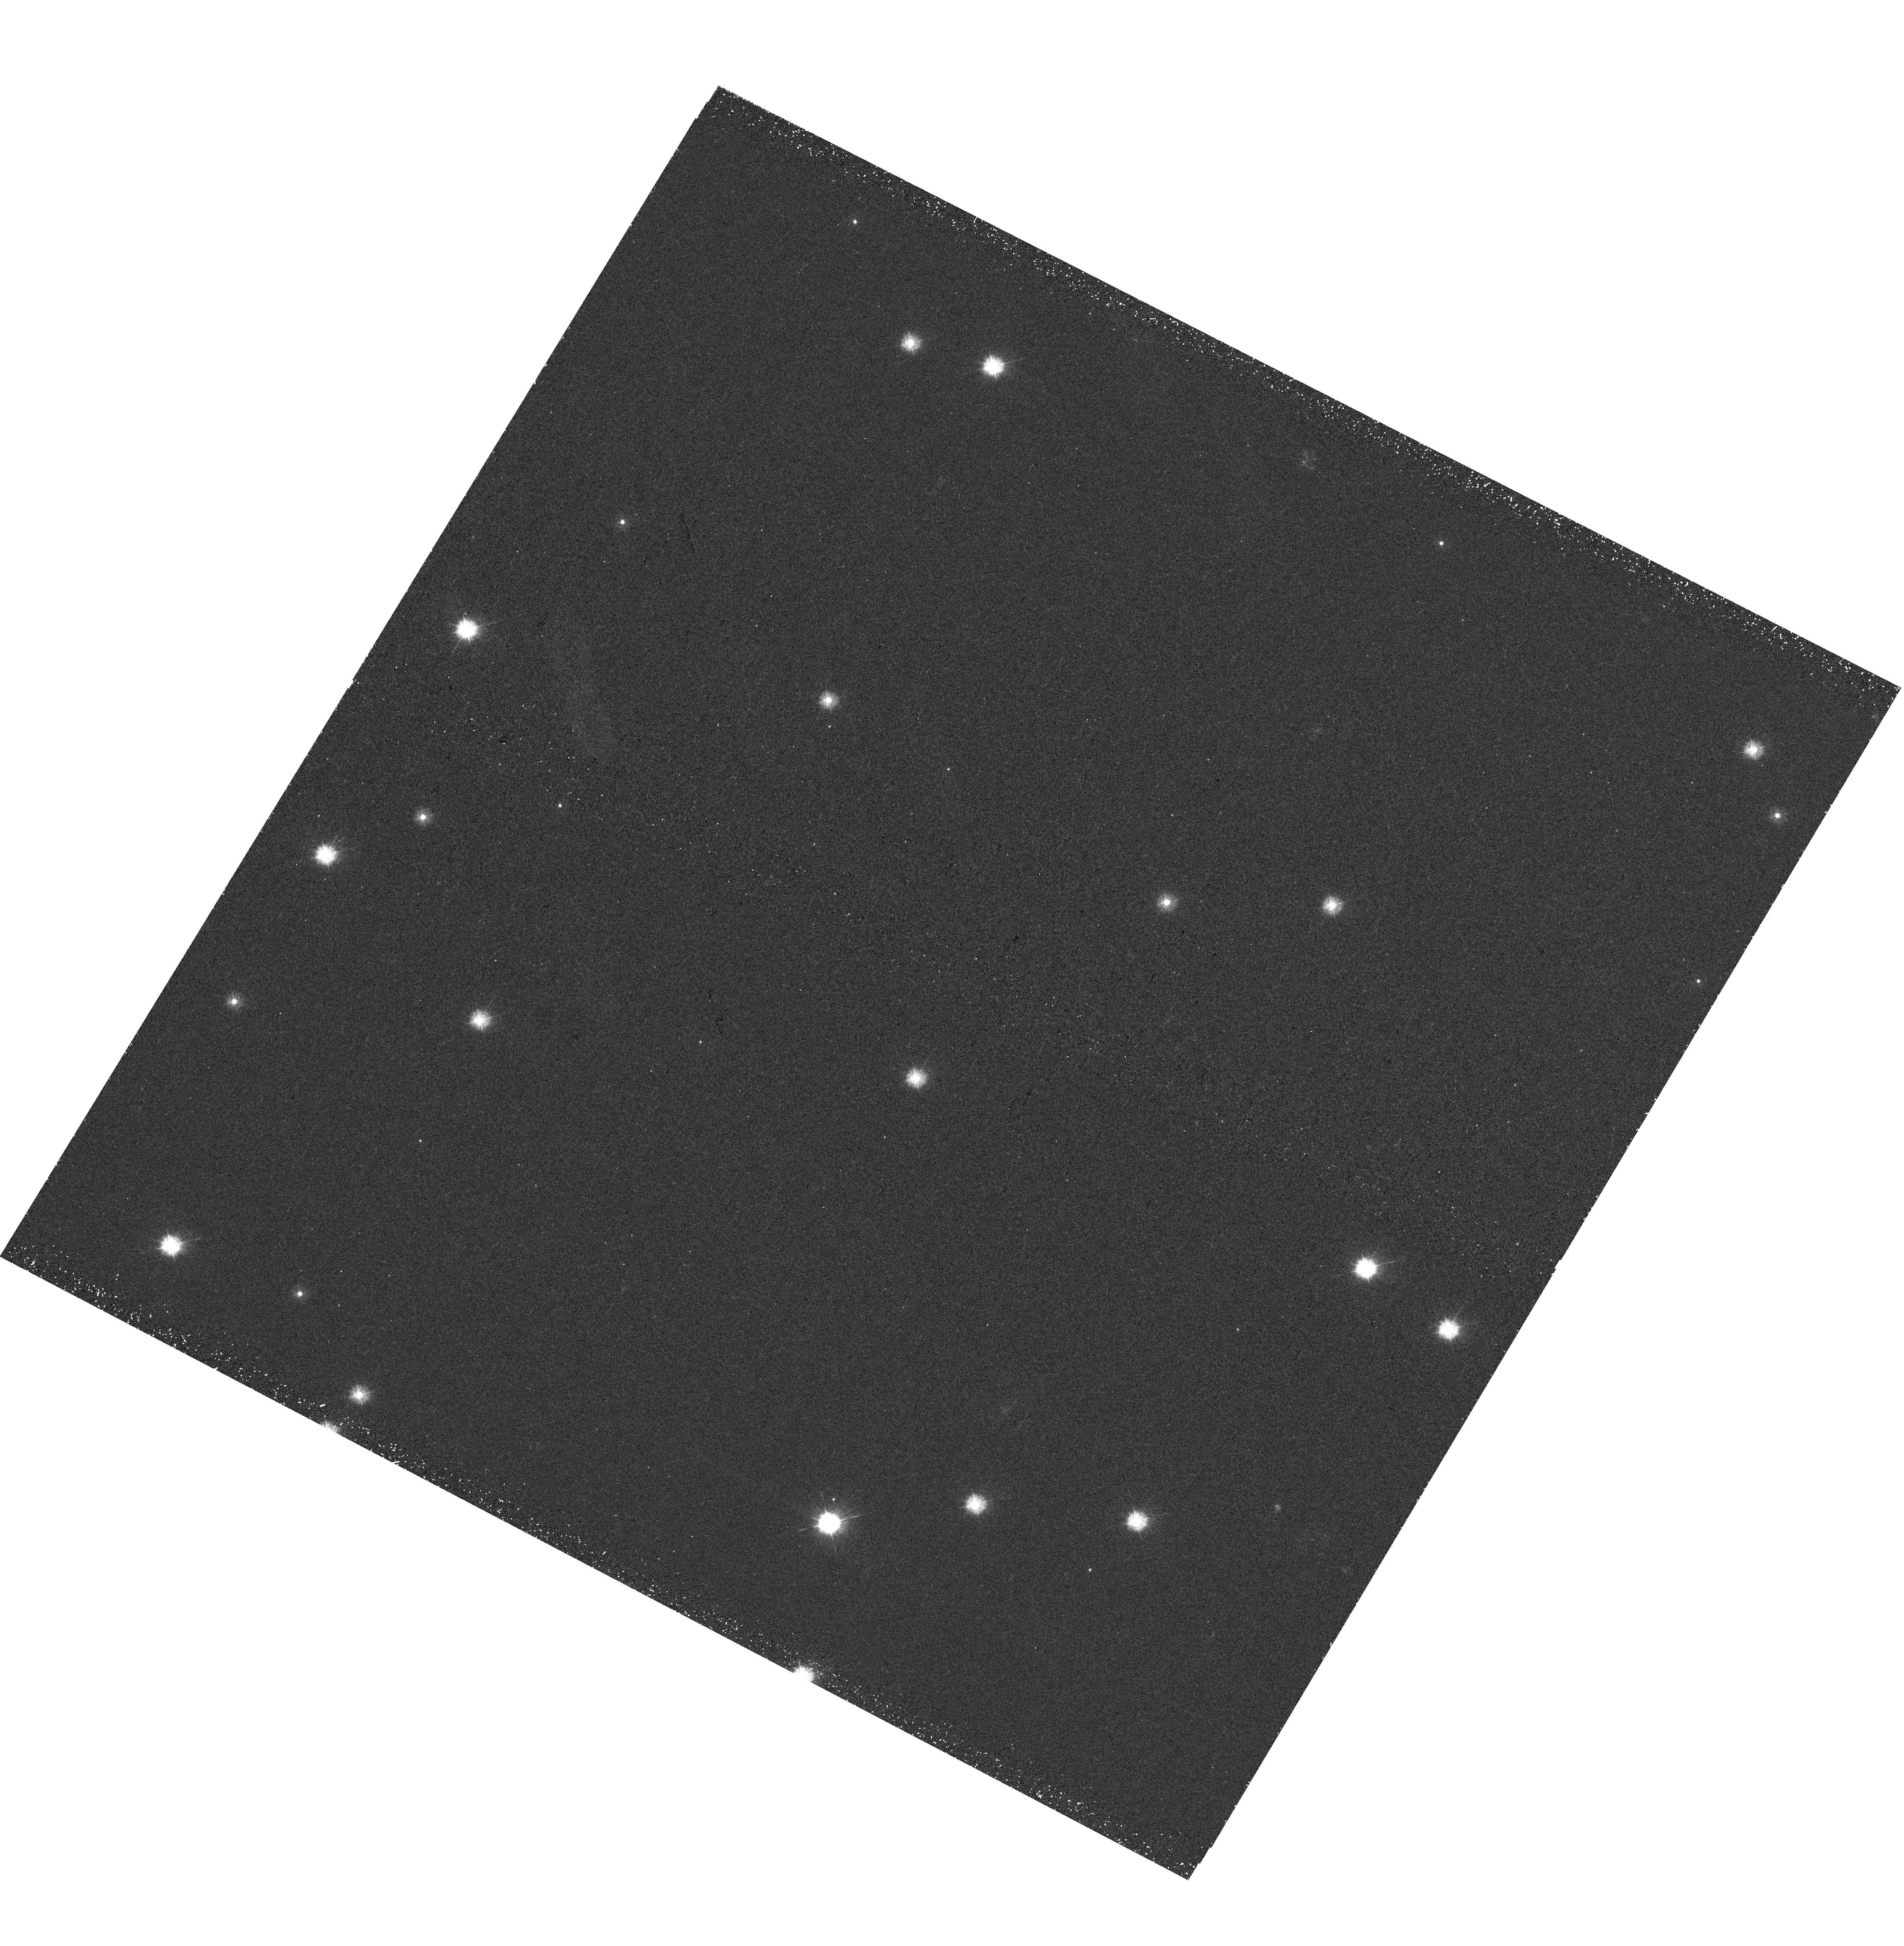
Target: NGC2682-085119+114816. Instrument: WFC3/UVIS. Filter: F275W. Exposure: 41 min. Observation ID: hst_16244_09_wfc3_uvis_f275w_iees09

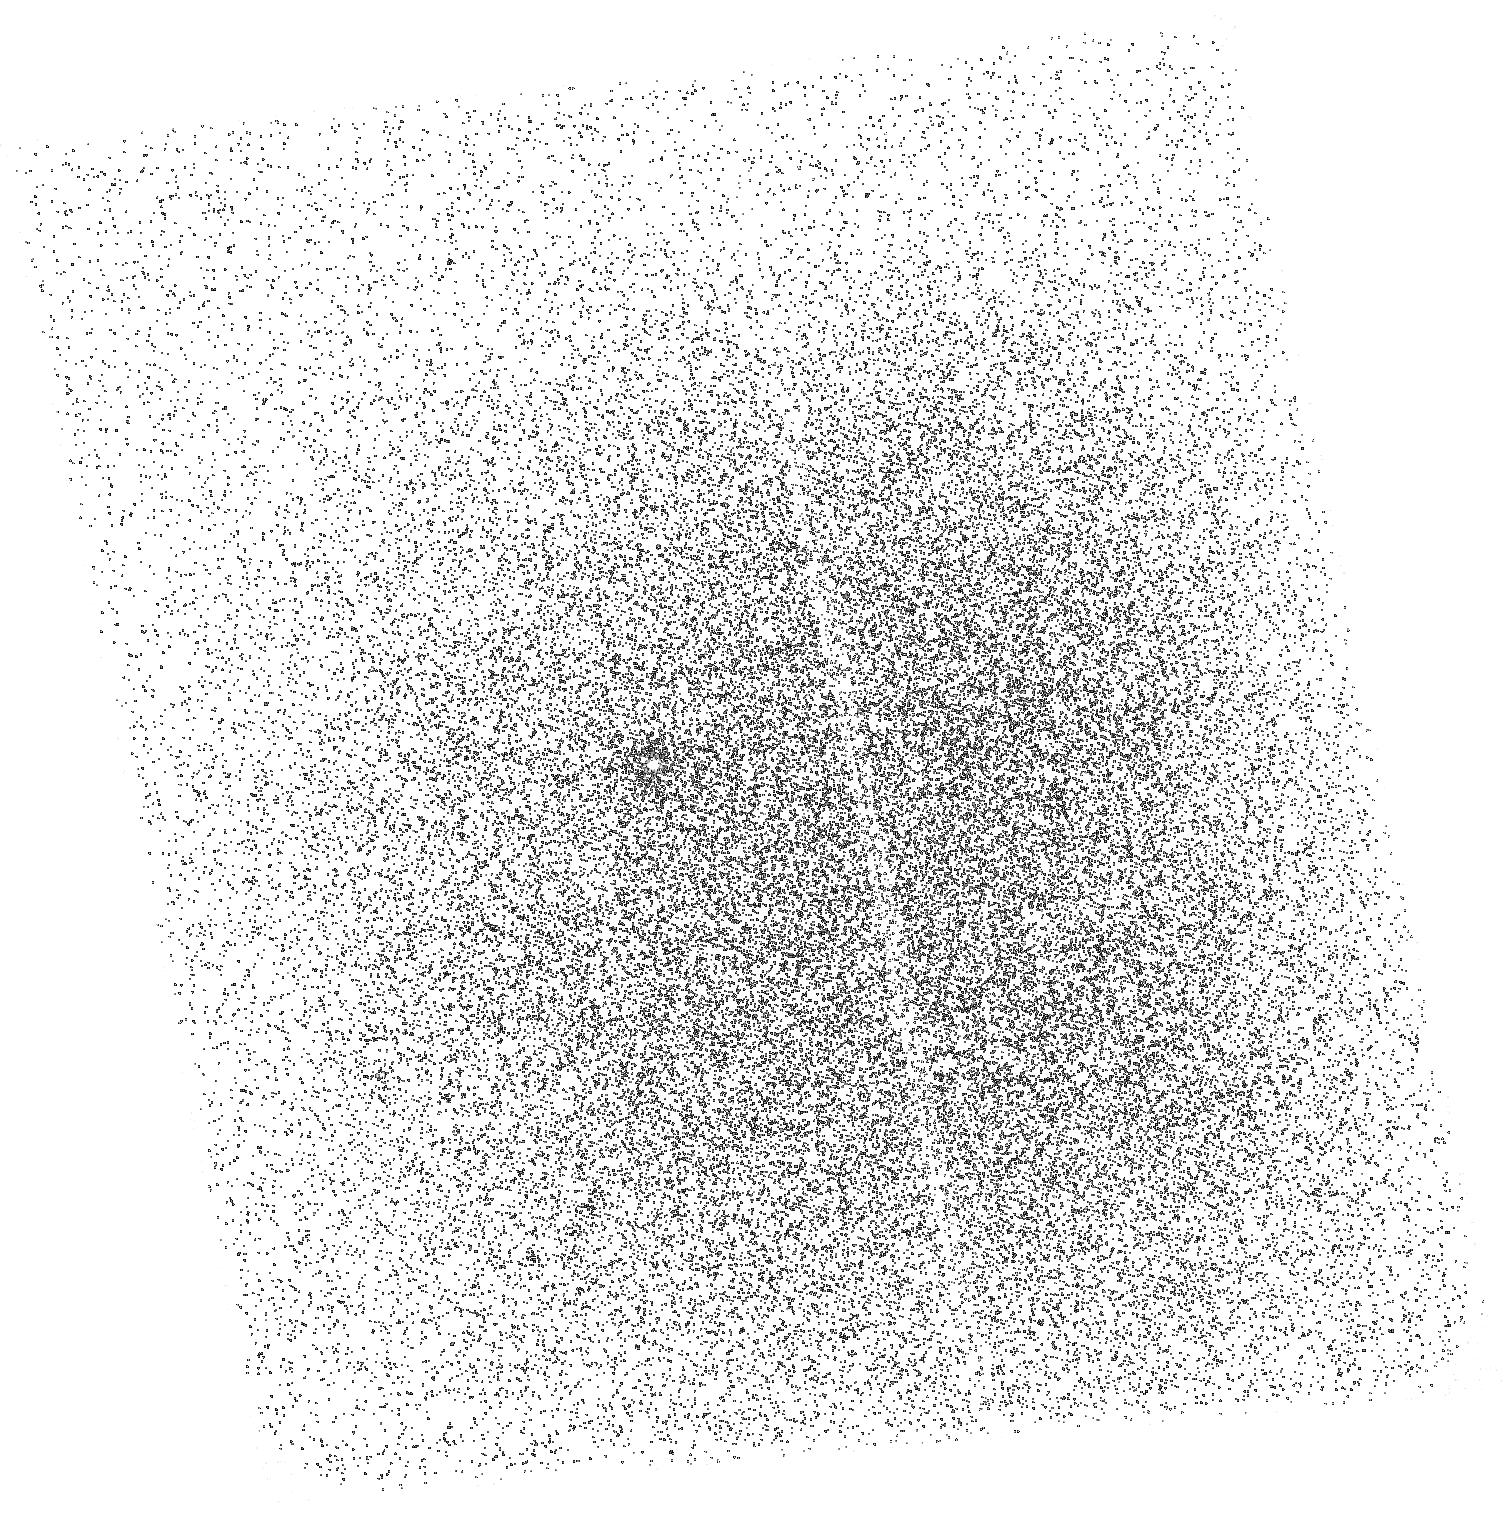
Target: NGC2682-WOCS11006. Instrument: ACS/SBC. Filter: F165LP. Exposure: 20 min. Observation ID: hst_16244_08_acs_sbc_f165lp_jees08

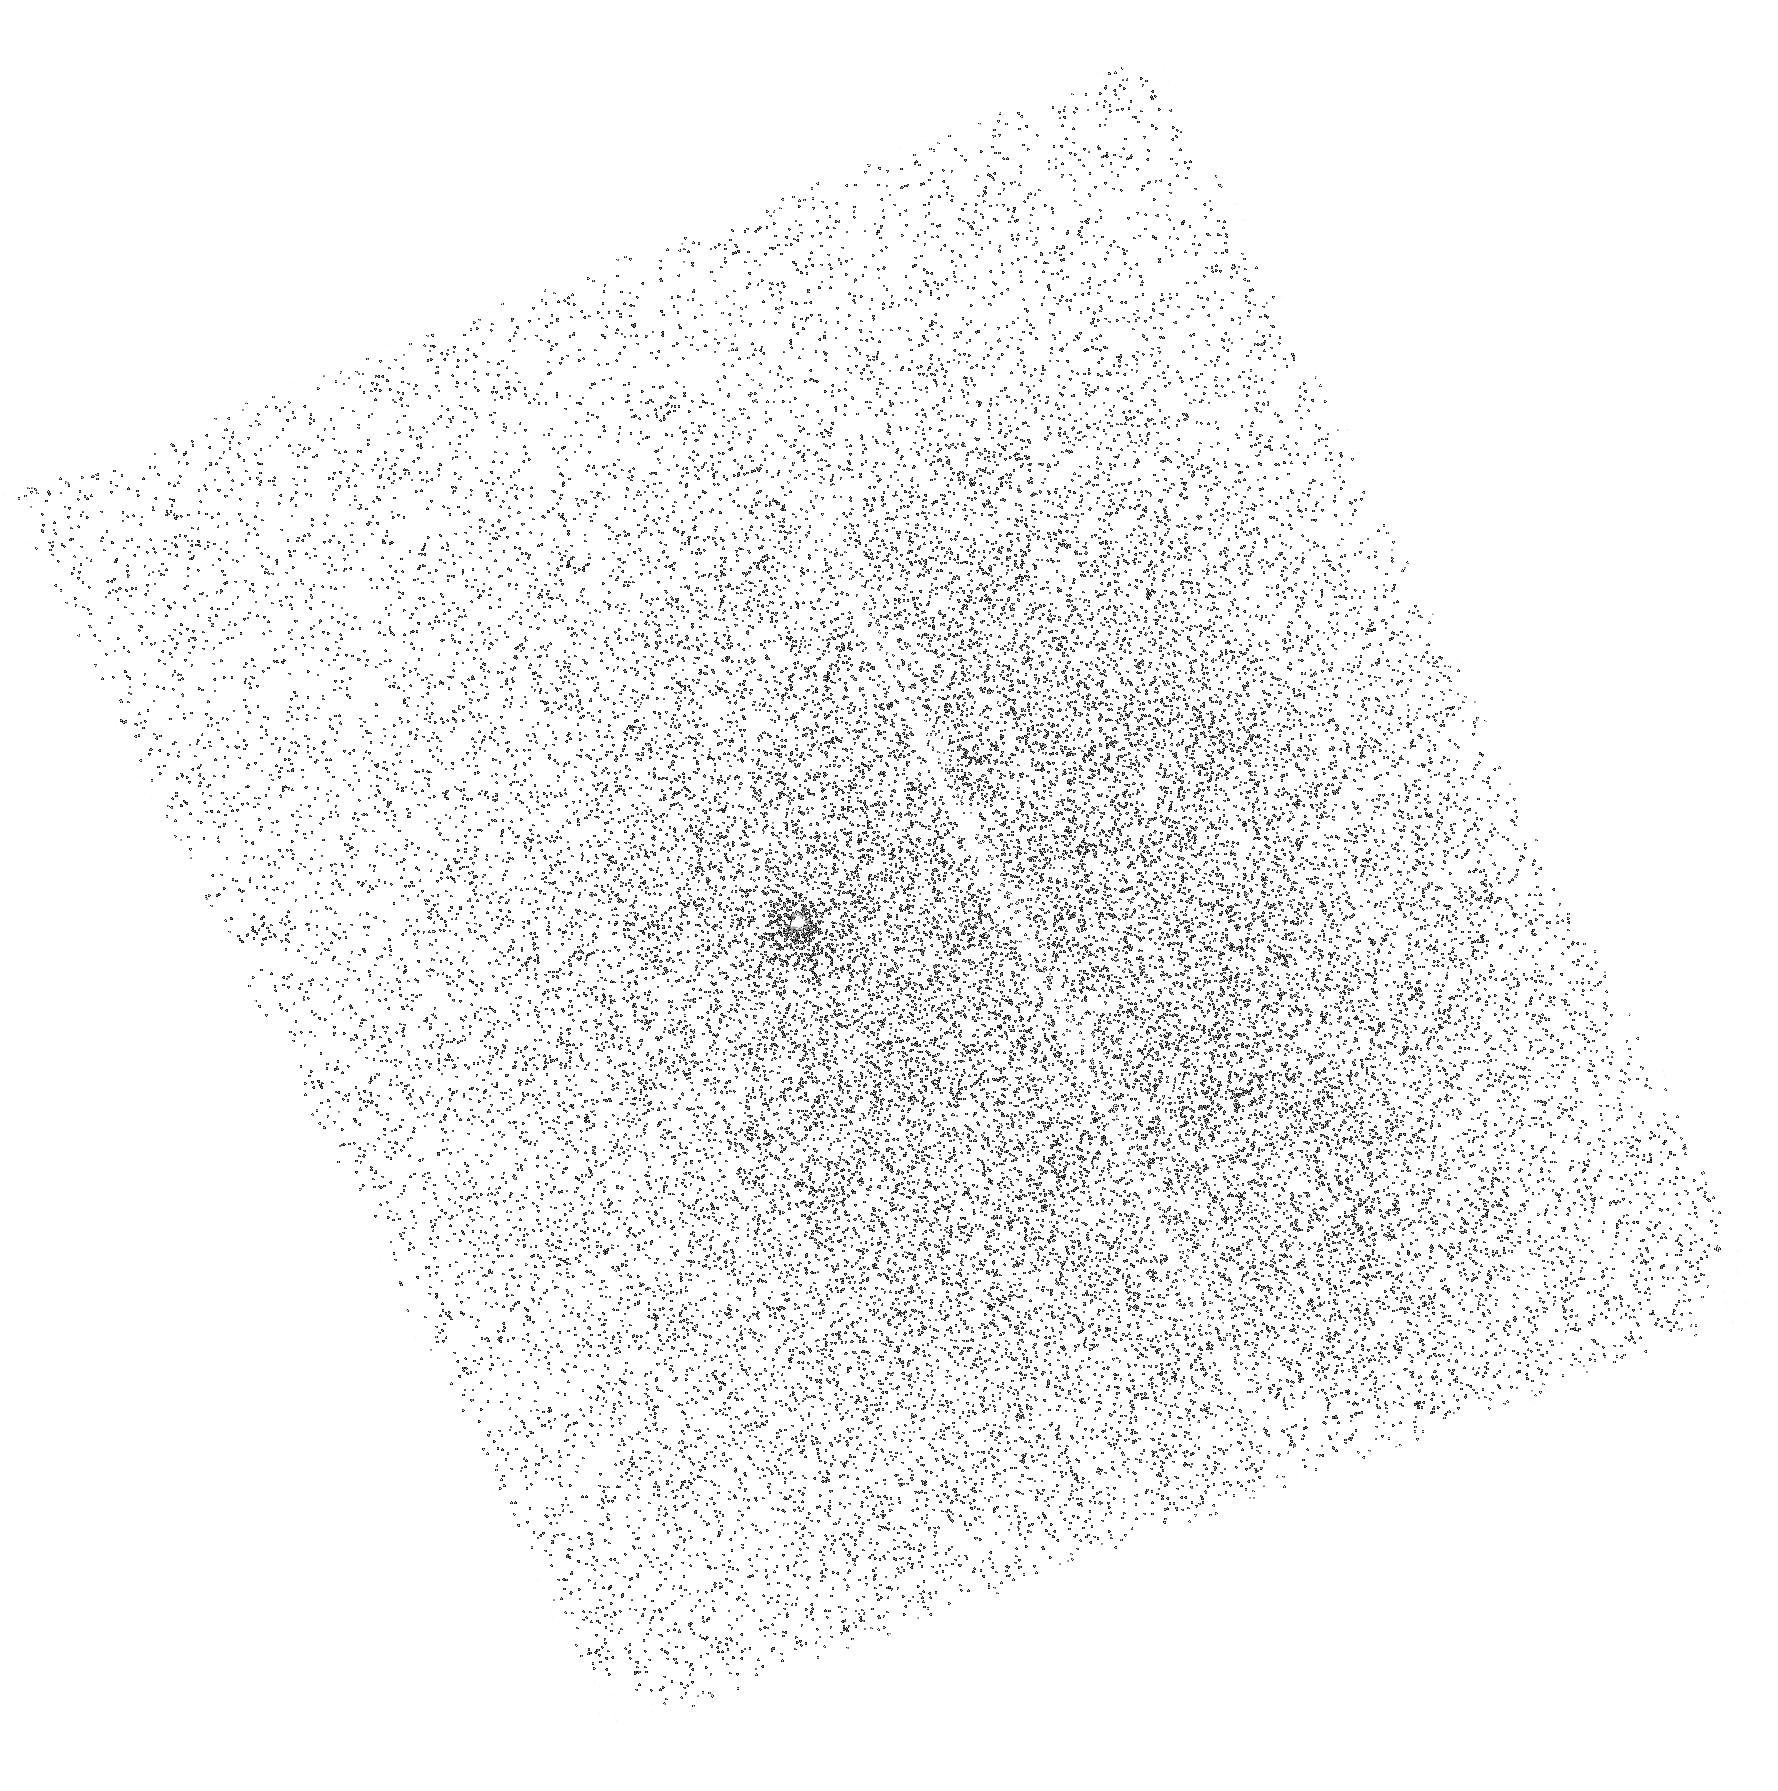
Target: NGC2682-WOCS1003. Instrument: ACS/SBC. Filter: F165LP. Exposure: 20 min. Observation ID: hst_16244_01_acs_sbc_f165lp_jees01

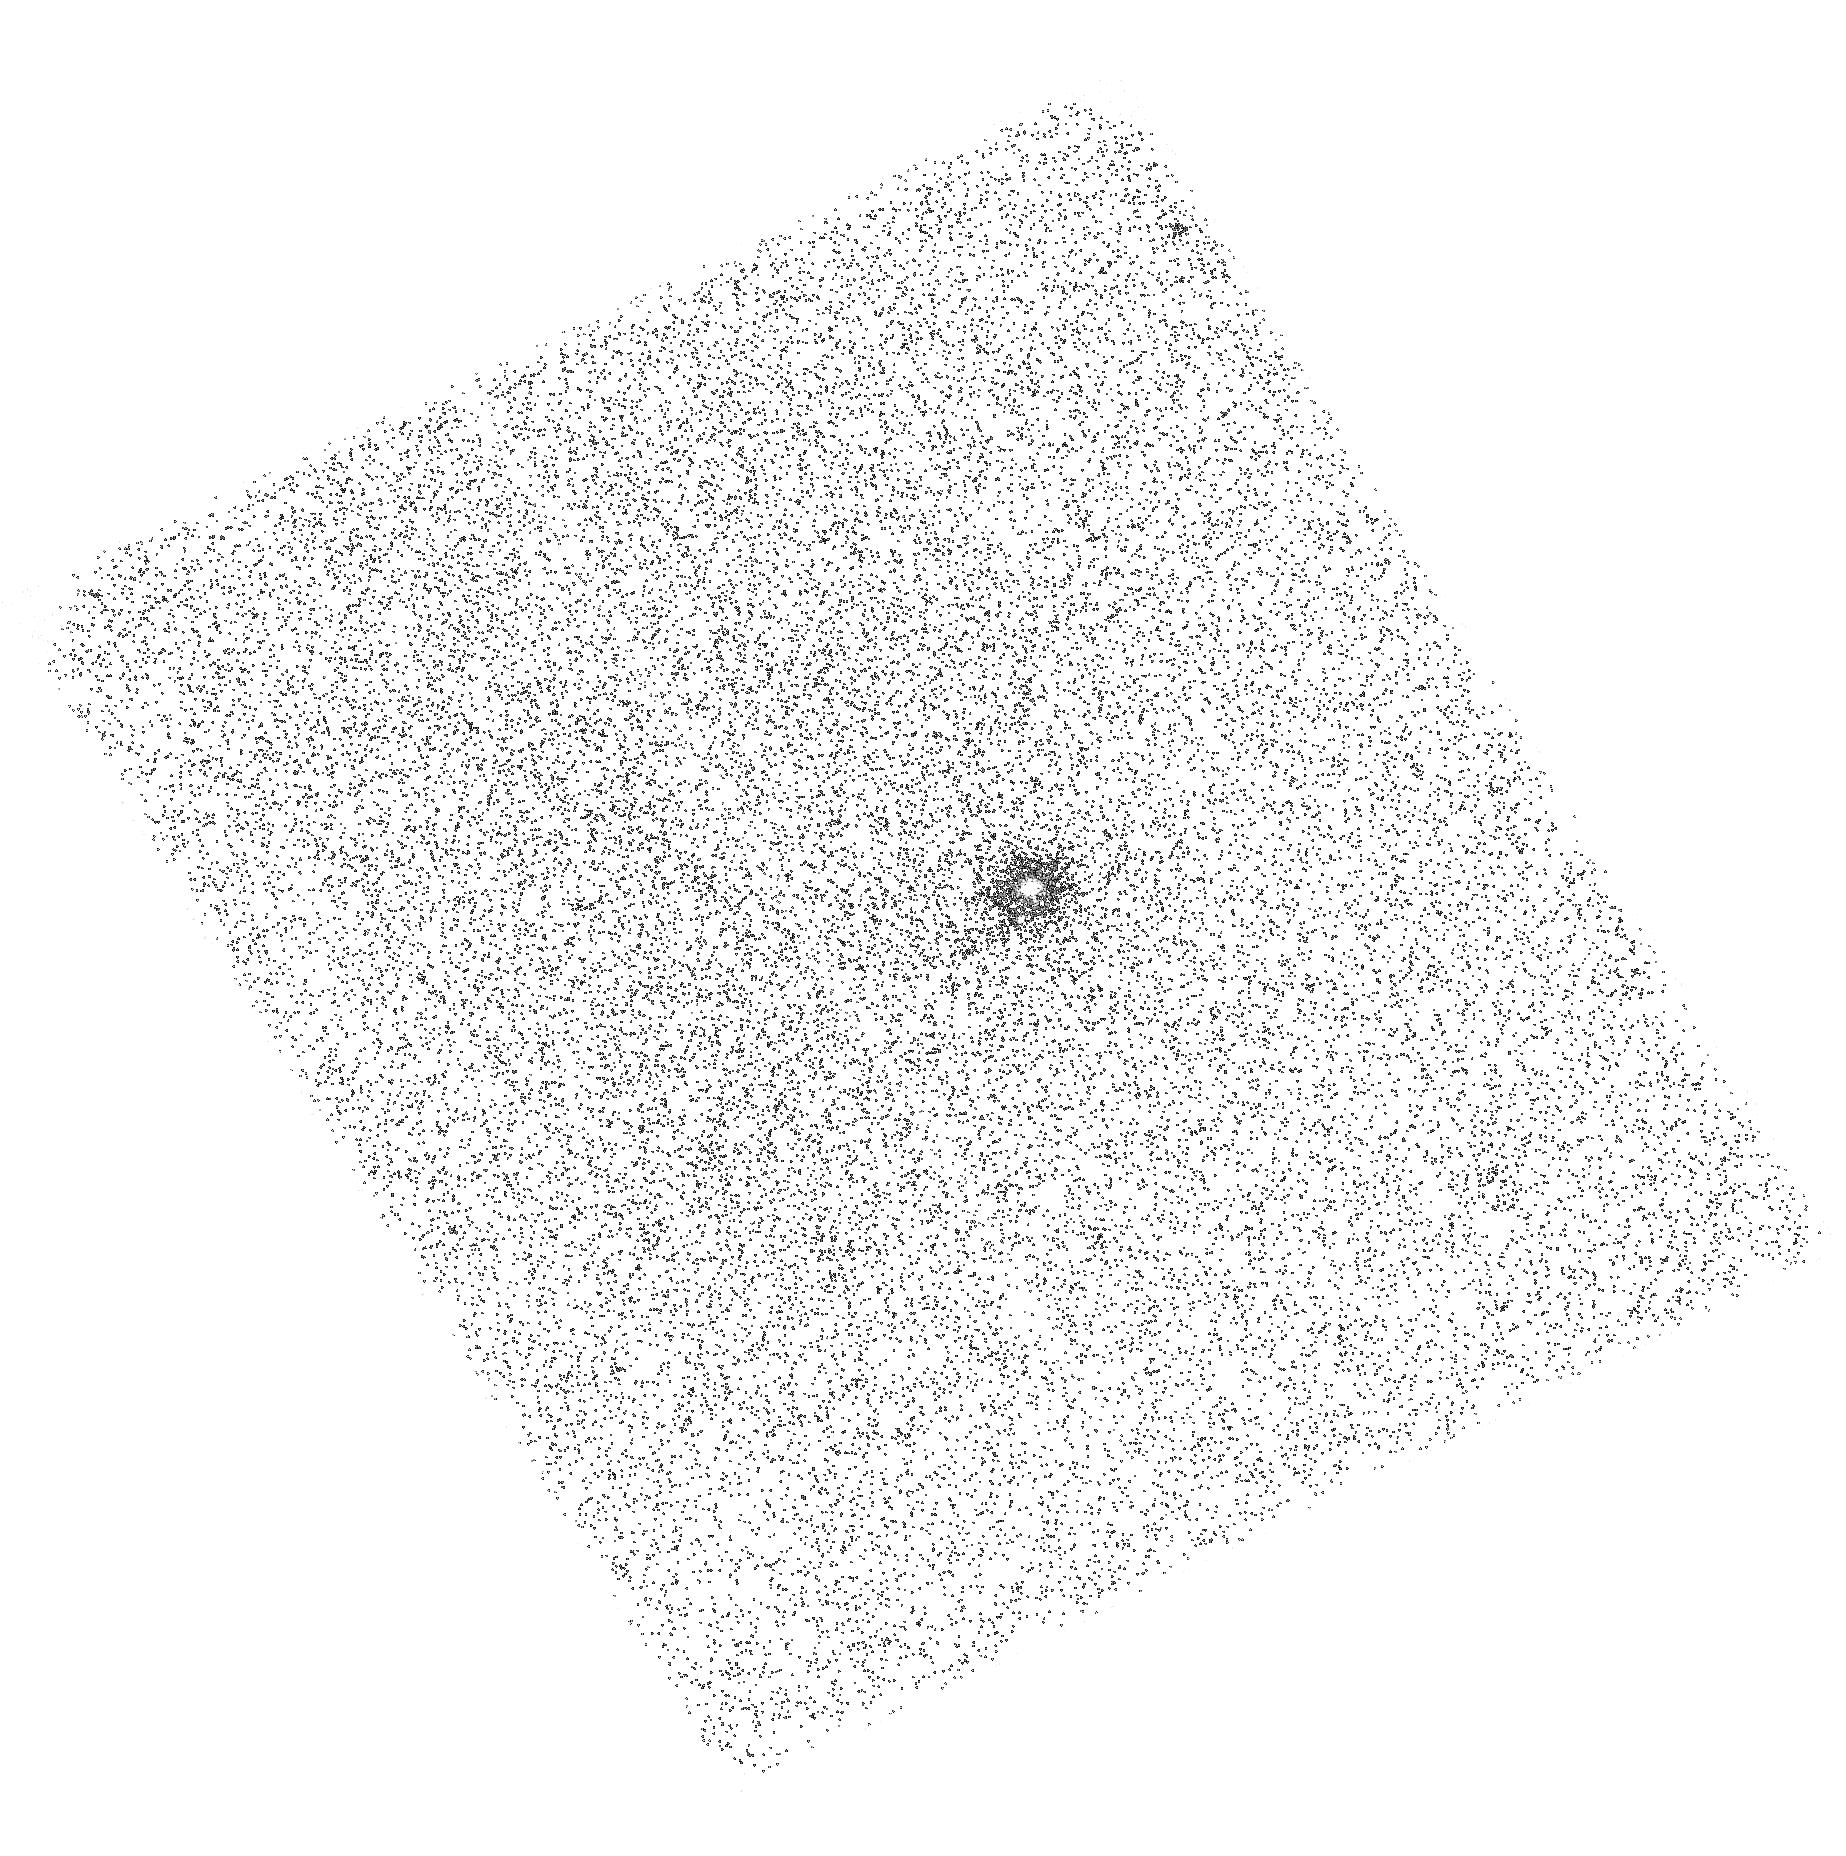
Target: NGC2682-WOCS2068. Instrument: ACS/SBC. Filter: F150LP. Exposure: 36 min. Observation ID: hst_16244_z5_acs_sbc_f150lp_jeesz5

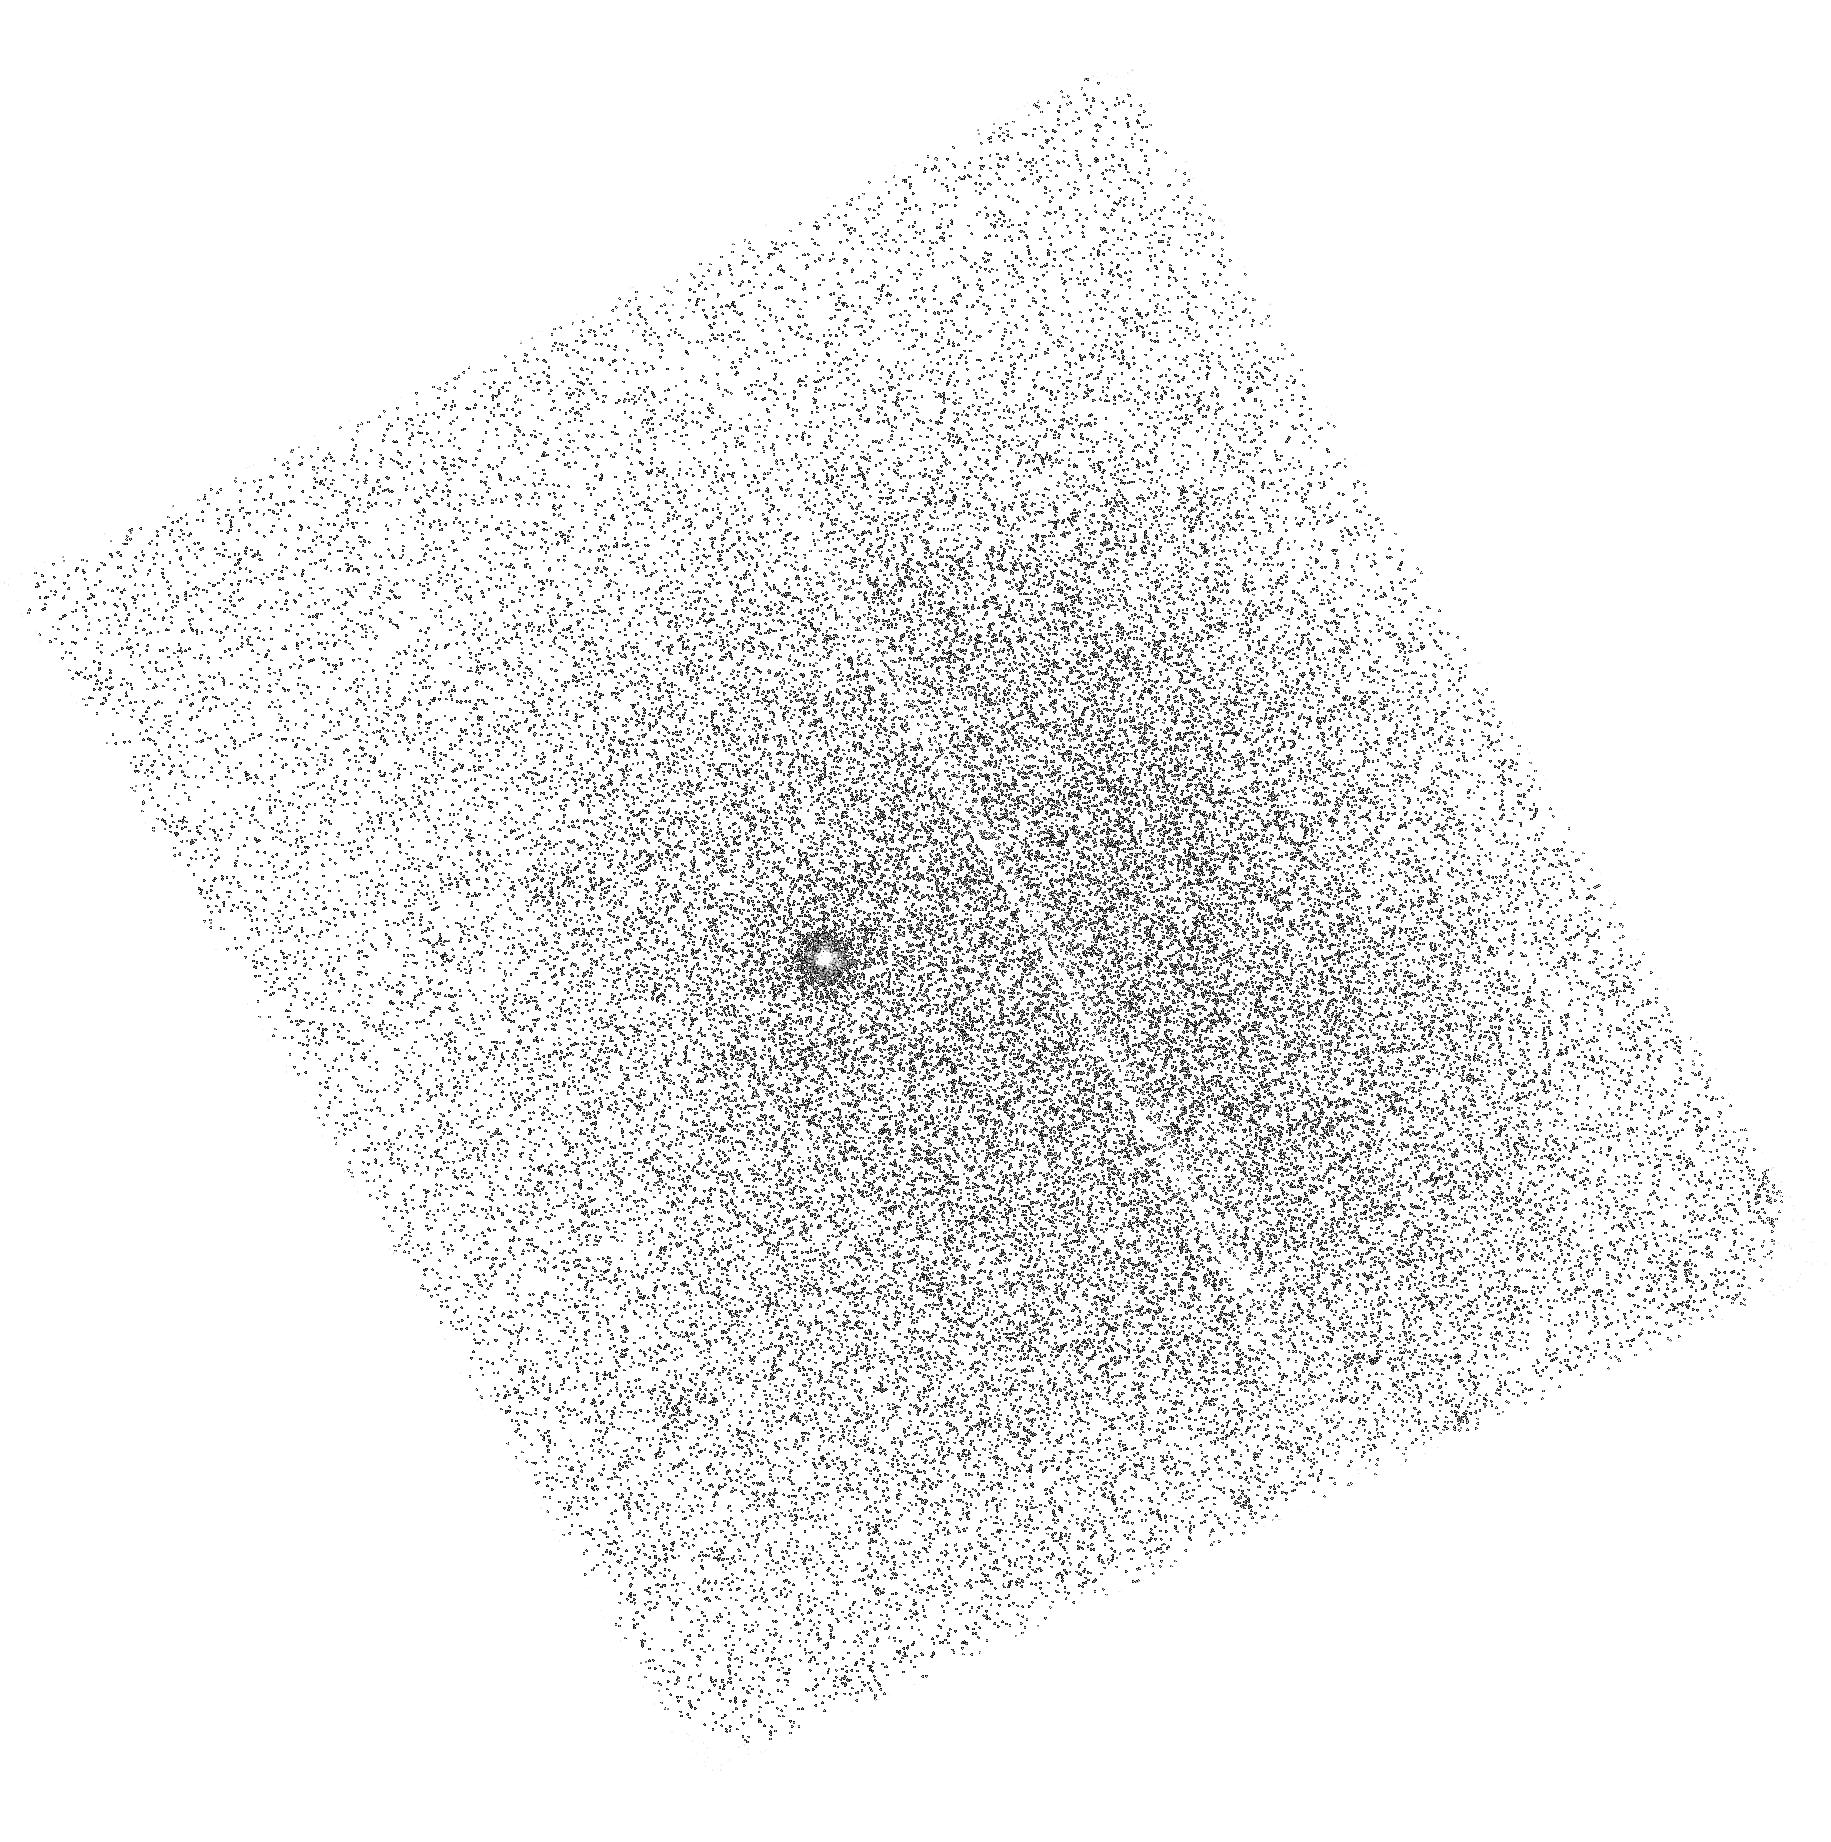
Target: NGC2682-WOCS14020. Instrument: ACS/SBC. Filter: F150LP. Exposure: 36 min. Observation ID: hst_16244_03_acs_sbc_f150lp_jees03

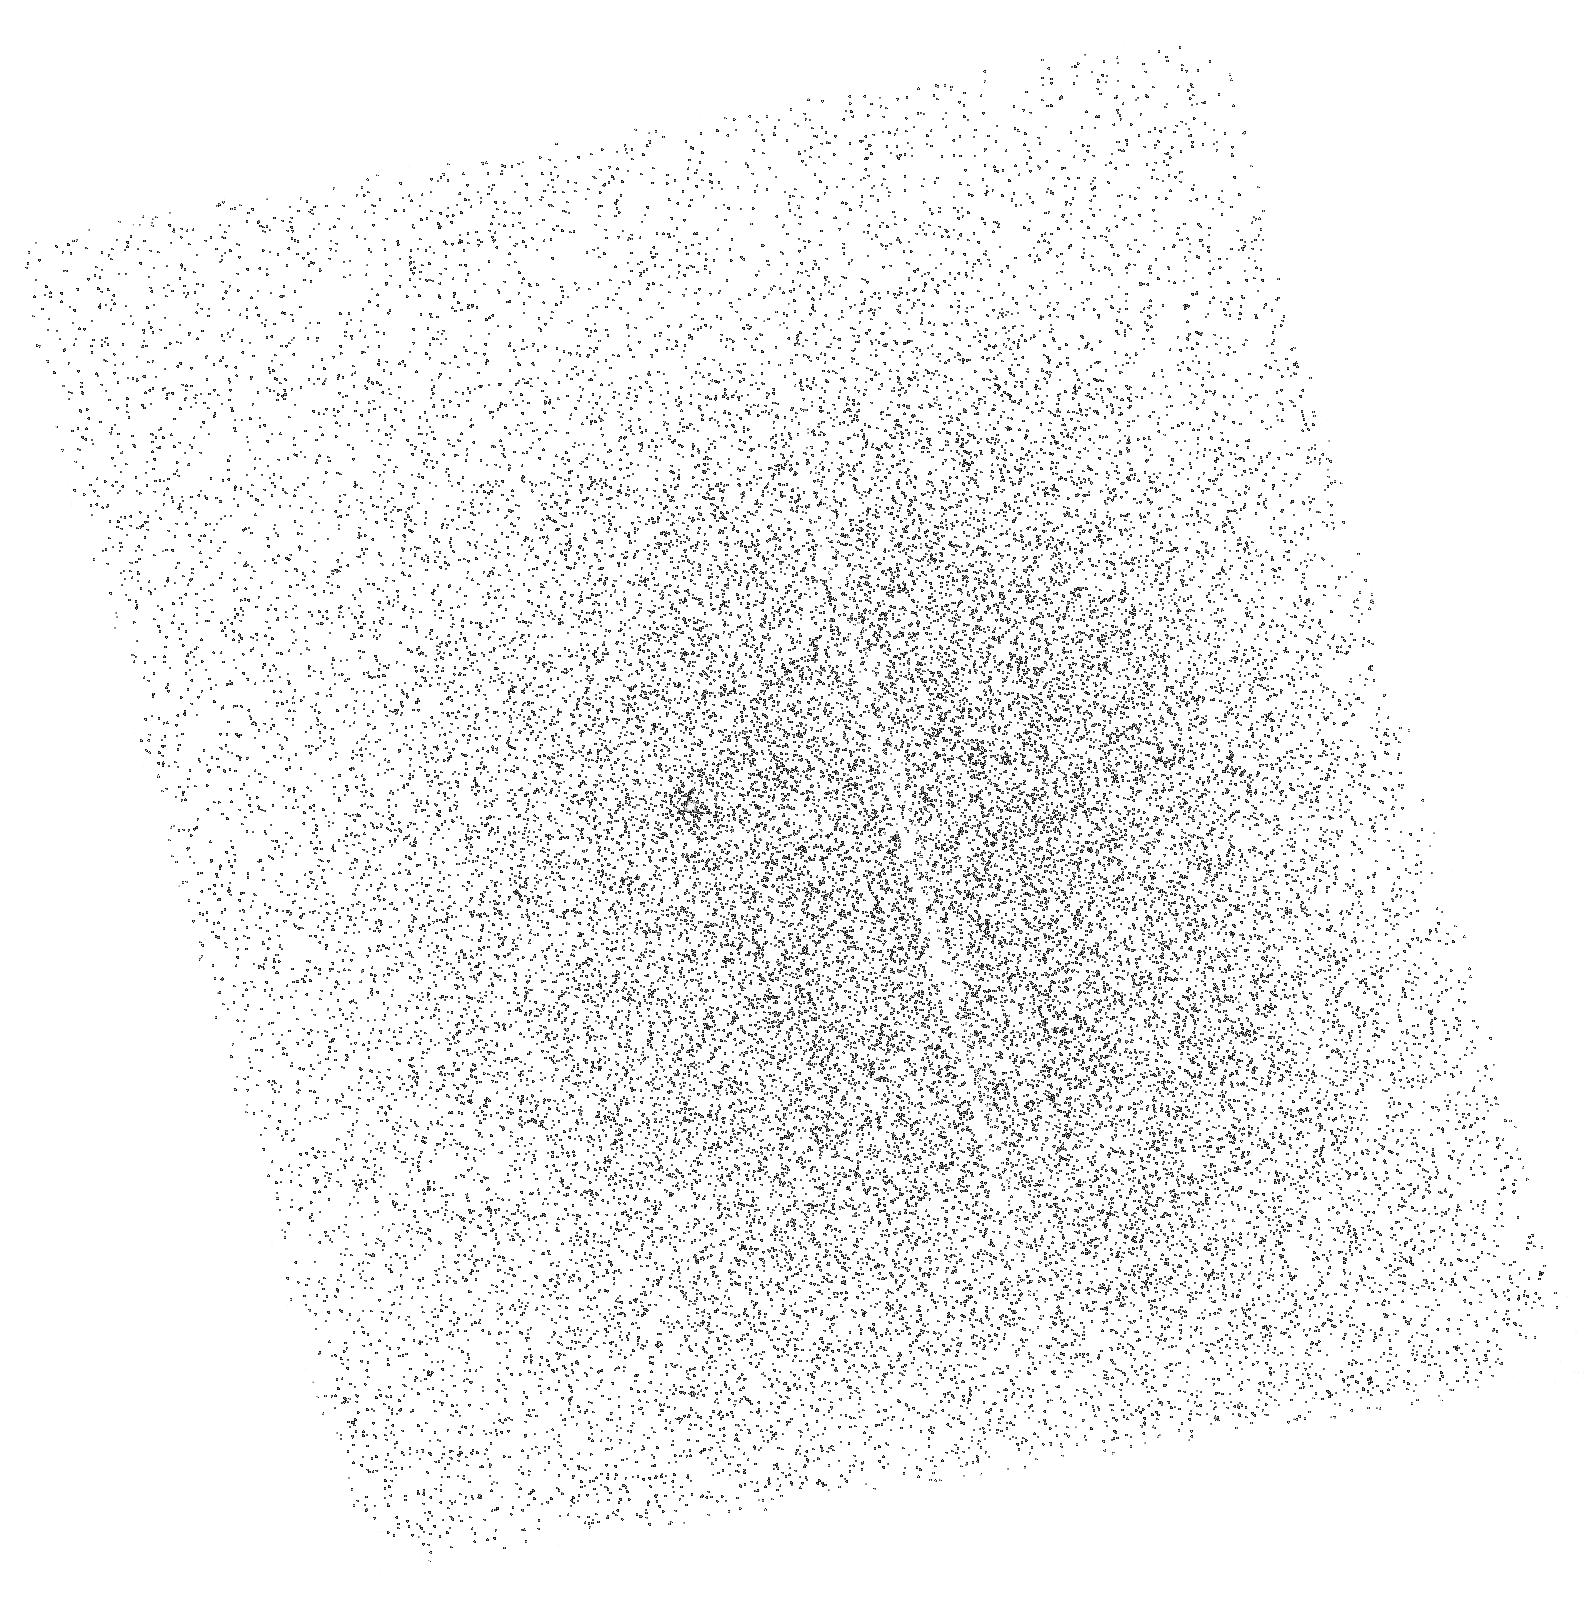
Target: NGC2682-WOCS12020. Instrument: ACS/SBC. Filter: F165LP. Exposure: 20 min. Observation ID: hst_16244_04_acs_sbc_f165lp_jees04

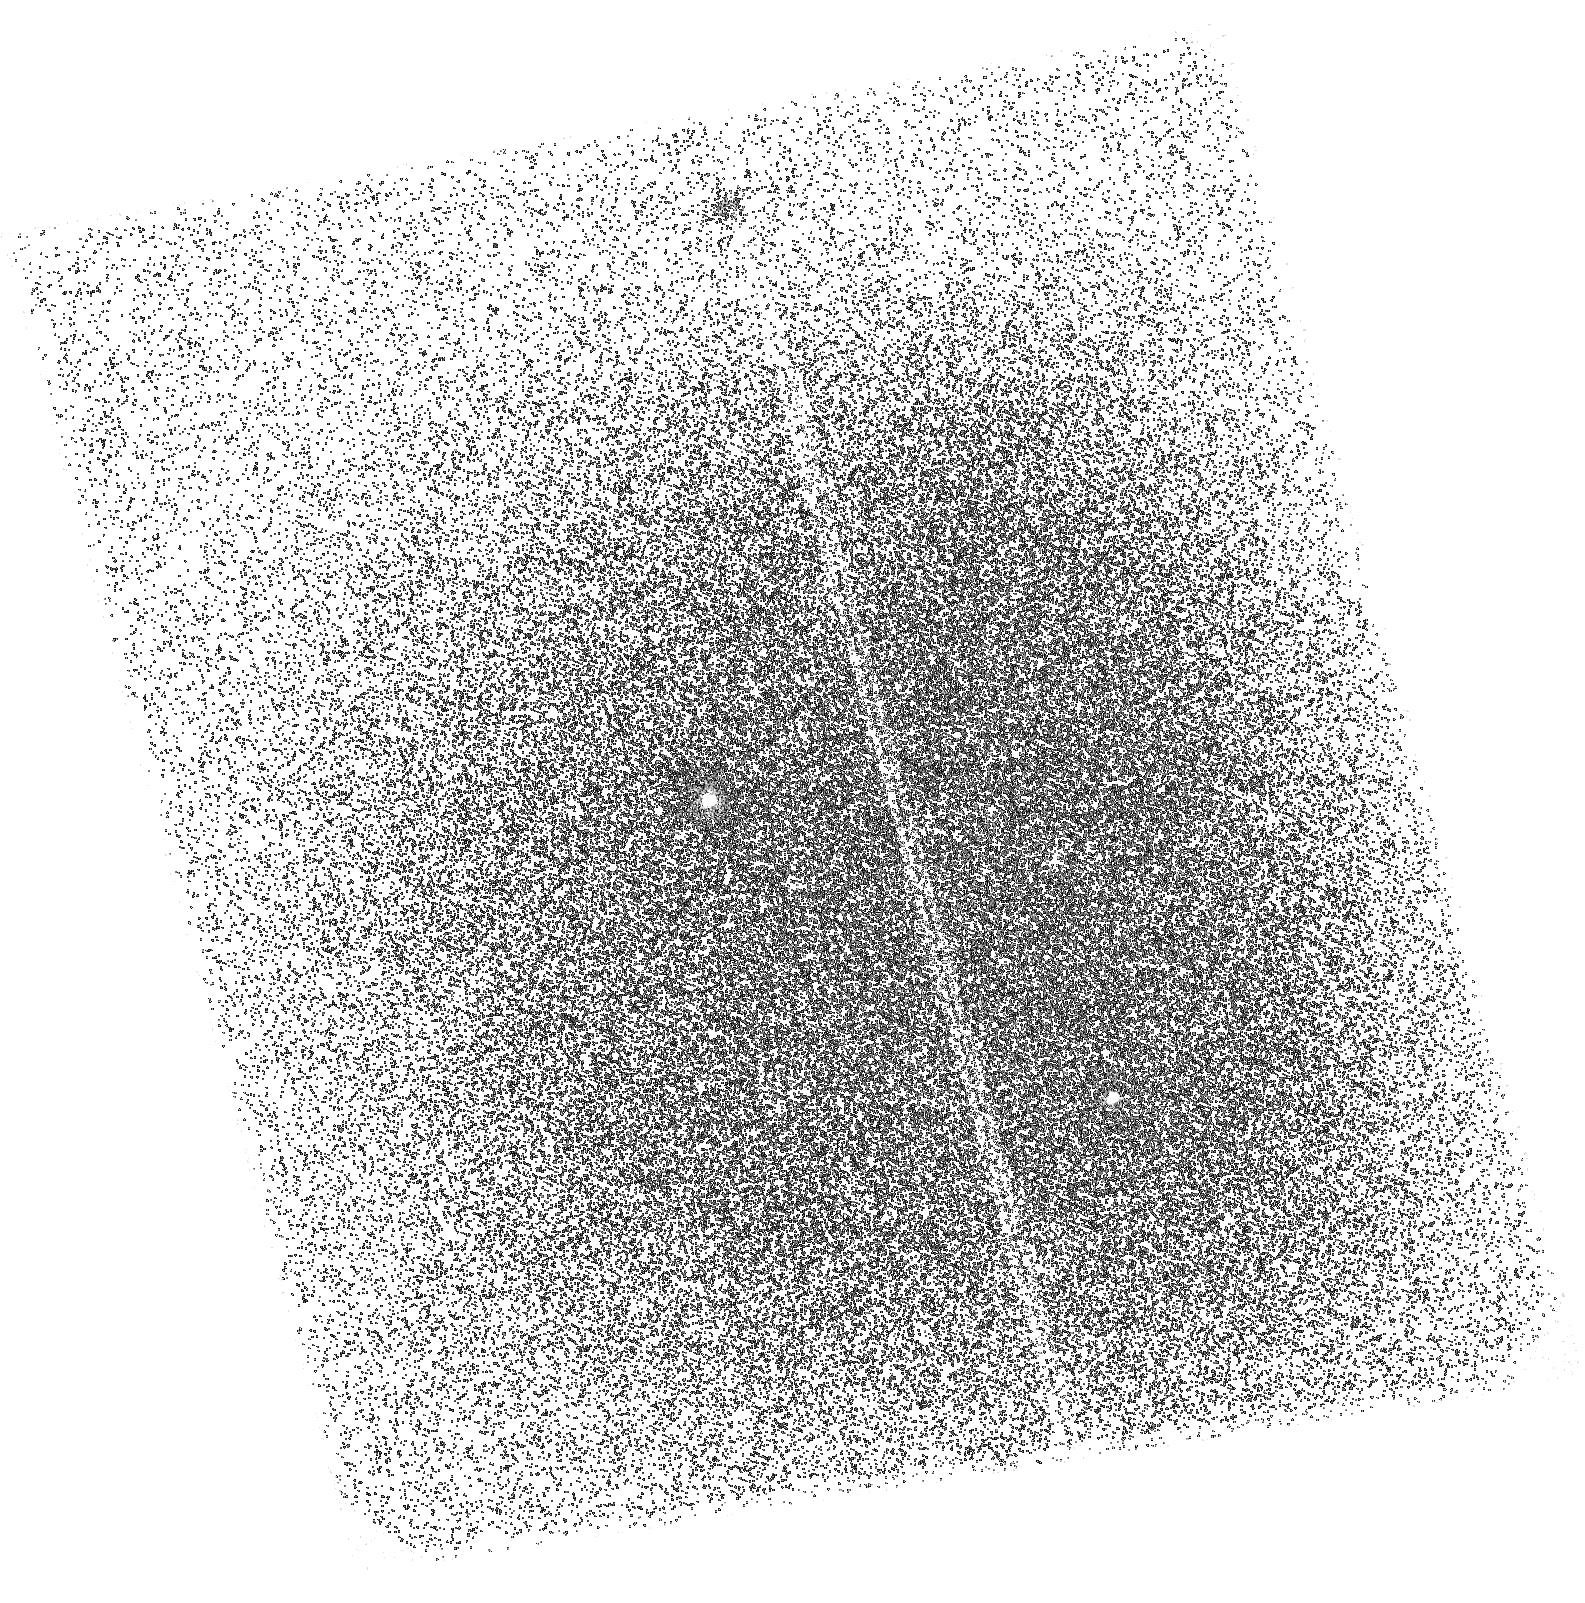
Target: NGC2682-WOCS9005. Instrument: ACS/SBC. Filter: F140LP. Exposure: 30 min. Observation ID: hst_16244_06_acs_sbc_f140lp_jees06

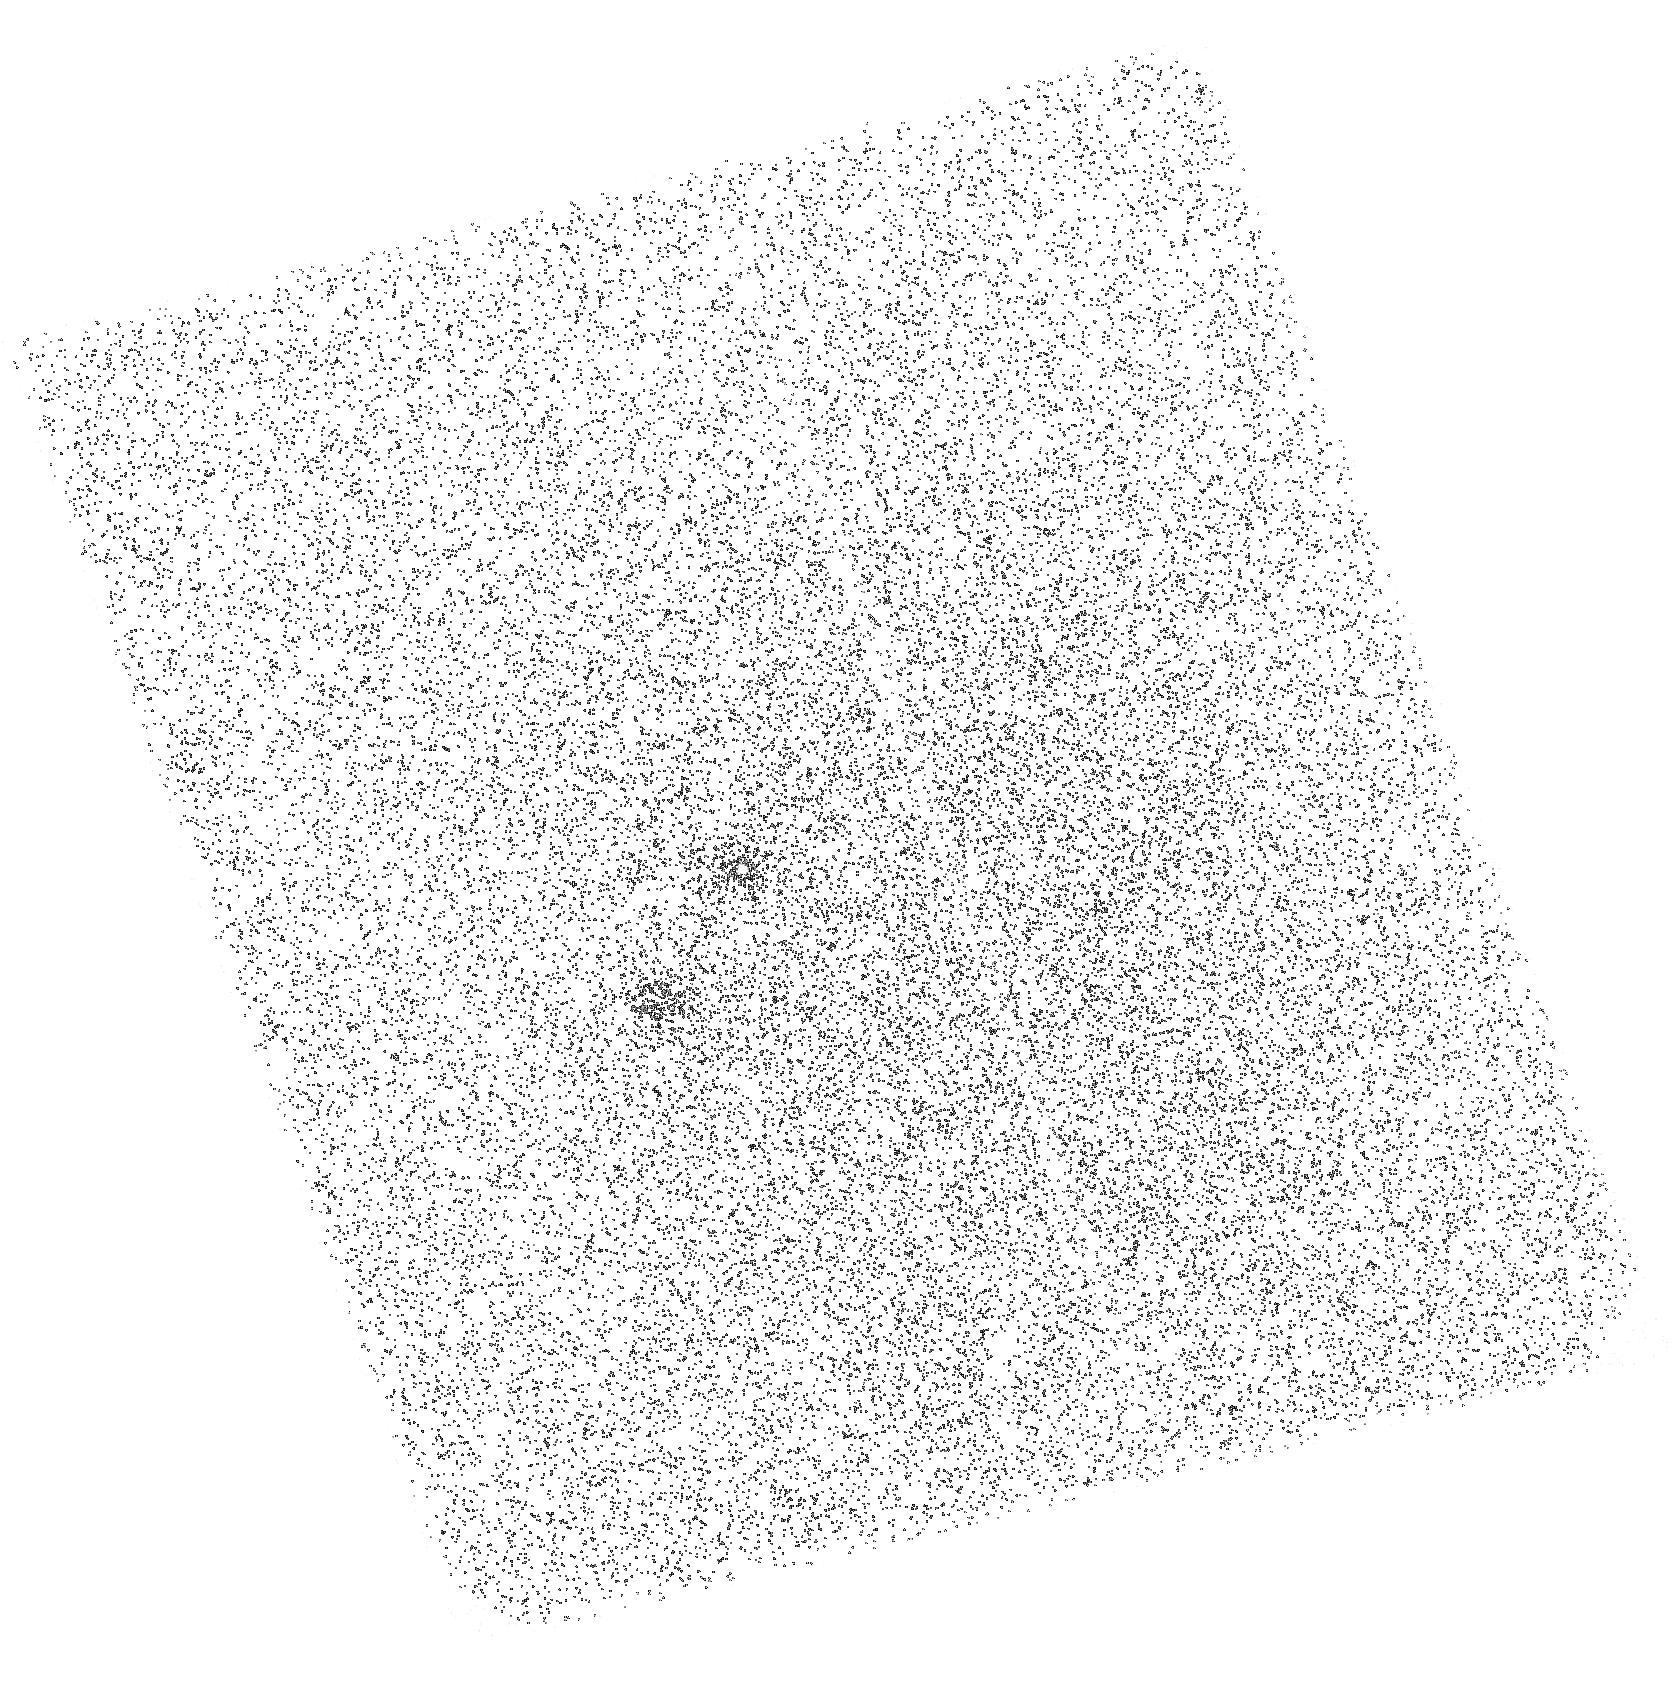
Target: NGC2682-WOCS6025. Instrument: ACS/SBC. Filter: F150LP. Exposure: 36 min. Observation ID: hst_16244_07_acs_sbc_f150lp_jees07

Blue Lurkers: Low-Mass Blue Stragglers and the Stability of Mass Transfer (PI: Mathieu, Robert D.)

Mass transfer occurs in binary stars across stellar masses, and has broad implications for astrophysics. Binary evolution with mass transfer leads to gravitational wave sources, SNe Ia's, low mass X-ray binaries, sub-dwarf O/B stars, blue stragglers, and assuredly new objects in the LSST-era. Mass transfer physics remains uncertain in crucial ways, one being the relative frequency of stable Roche-lobe overflow (RLOF) and unstable common-envelope (CE) evolution. Theory argues that the fork between RLOF and CE depends on binary mass ratio; higher mass ratios go through CE evolution. Blue stragglers are tracers of the evolution of solar-like binary stars with orbital periods of less than 10, 000 days. HST discovery of white dwarf (WD) companions showed that most open cluster blue stragglers form via RLOF onto secondary stars near the main-sequence turnoff mass. We propose to study blue stragglers with masses below cluster turnoffs, specifically the recently discovered blue lurkers in the 4-Gyr open cluster M67. Formed from binaries with higher mass ratios, these blue lurkers can empirically define the RLOF/CE stability criterion. We will search for hot WD companions in the blue lurker binaries using ACS/SBC FUV photometry, and determine their formation times from cooling ages. Discovery of WDs would establish that blue lurkers also have predominantly stable RLOF origins. Their larger progenitor mass ratios then provide new guidance for mass-transfer theory, including stability conditions, the frequency of CE evolution, and mass transfer efficiencies. With the cooling age timescales, we will do detailed modeling of RLOF evolution pathways to the blue lurkers.